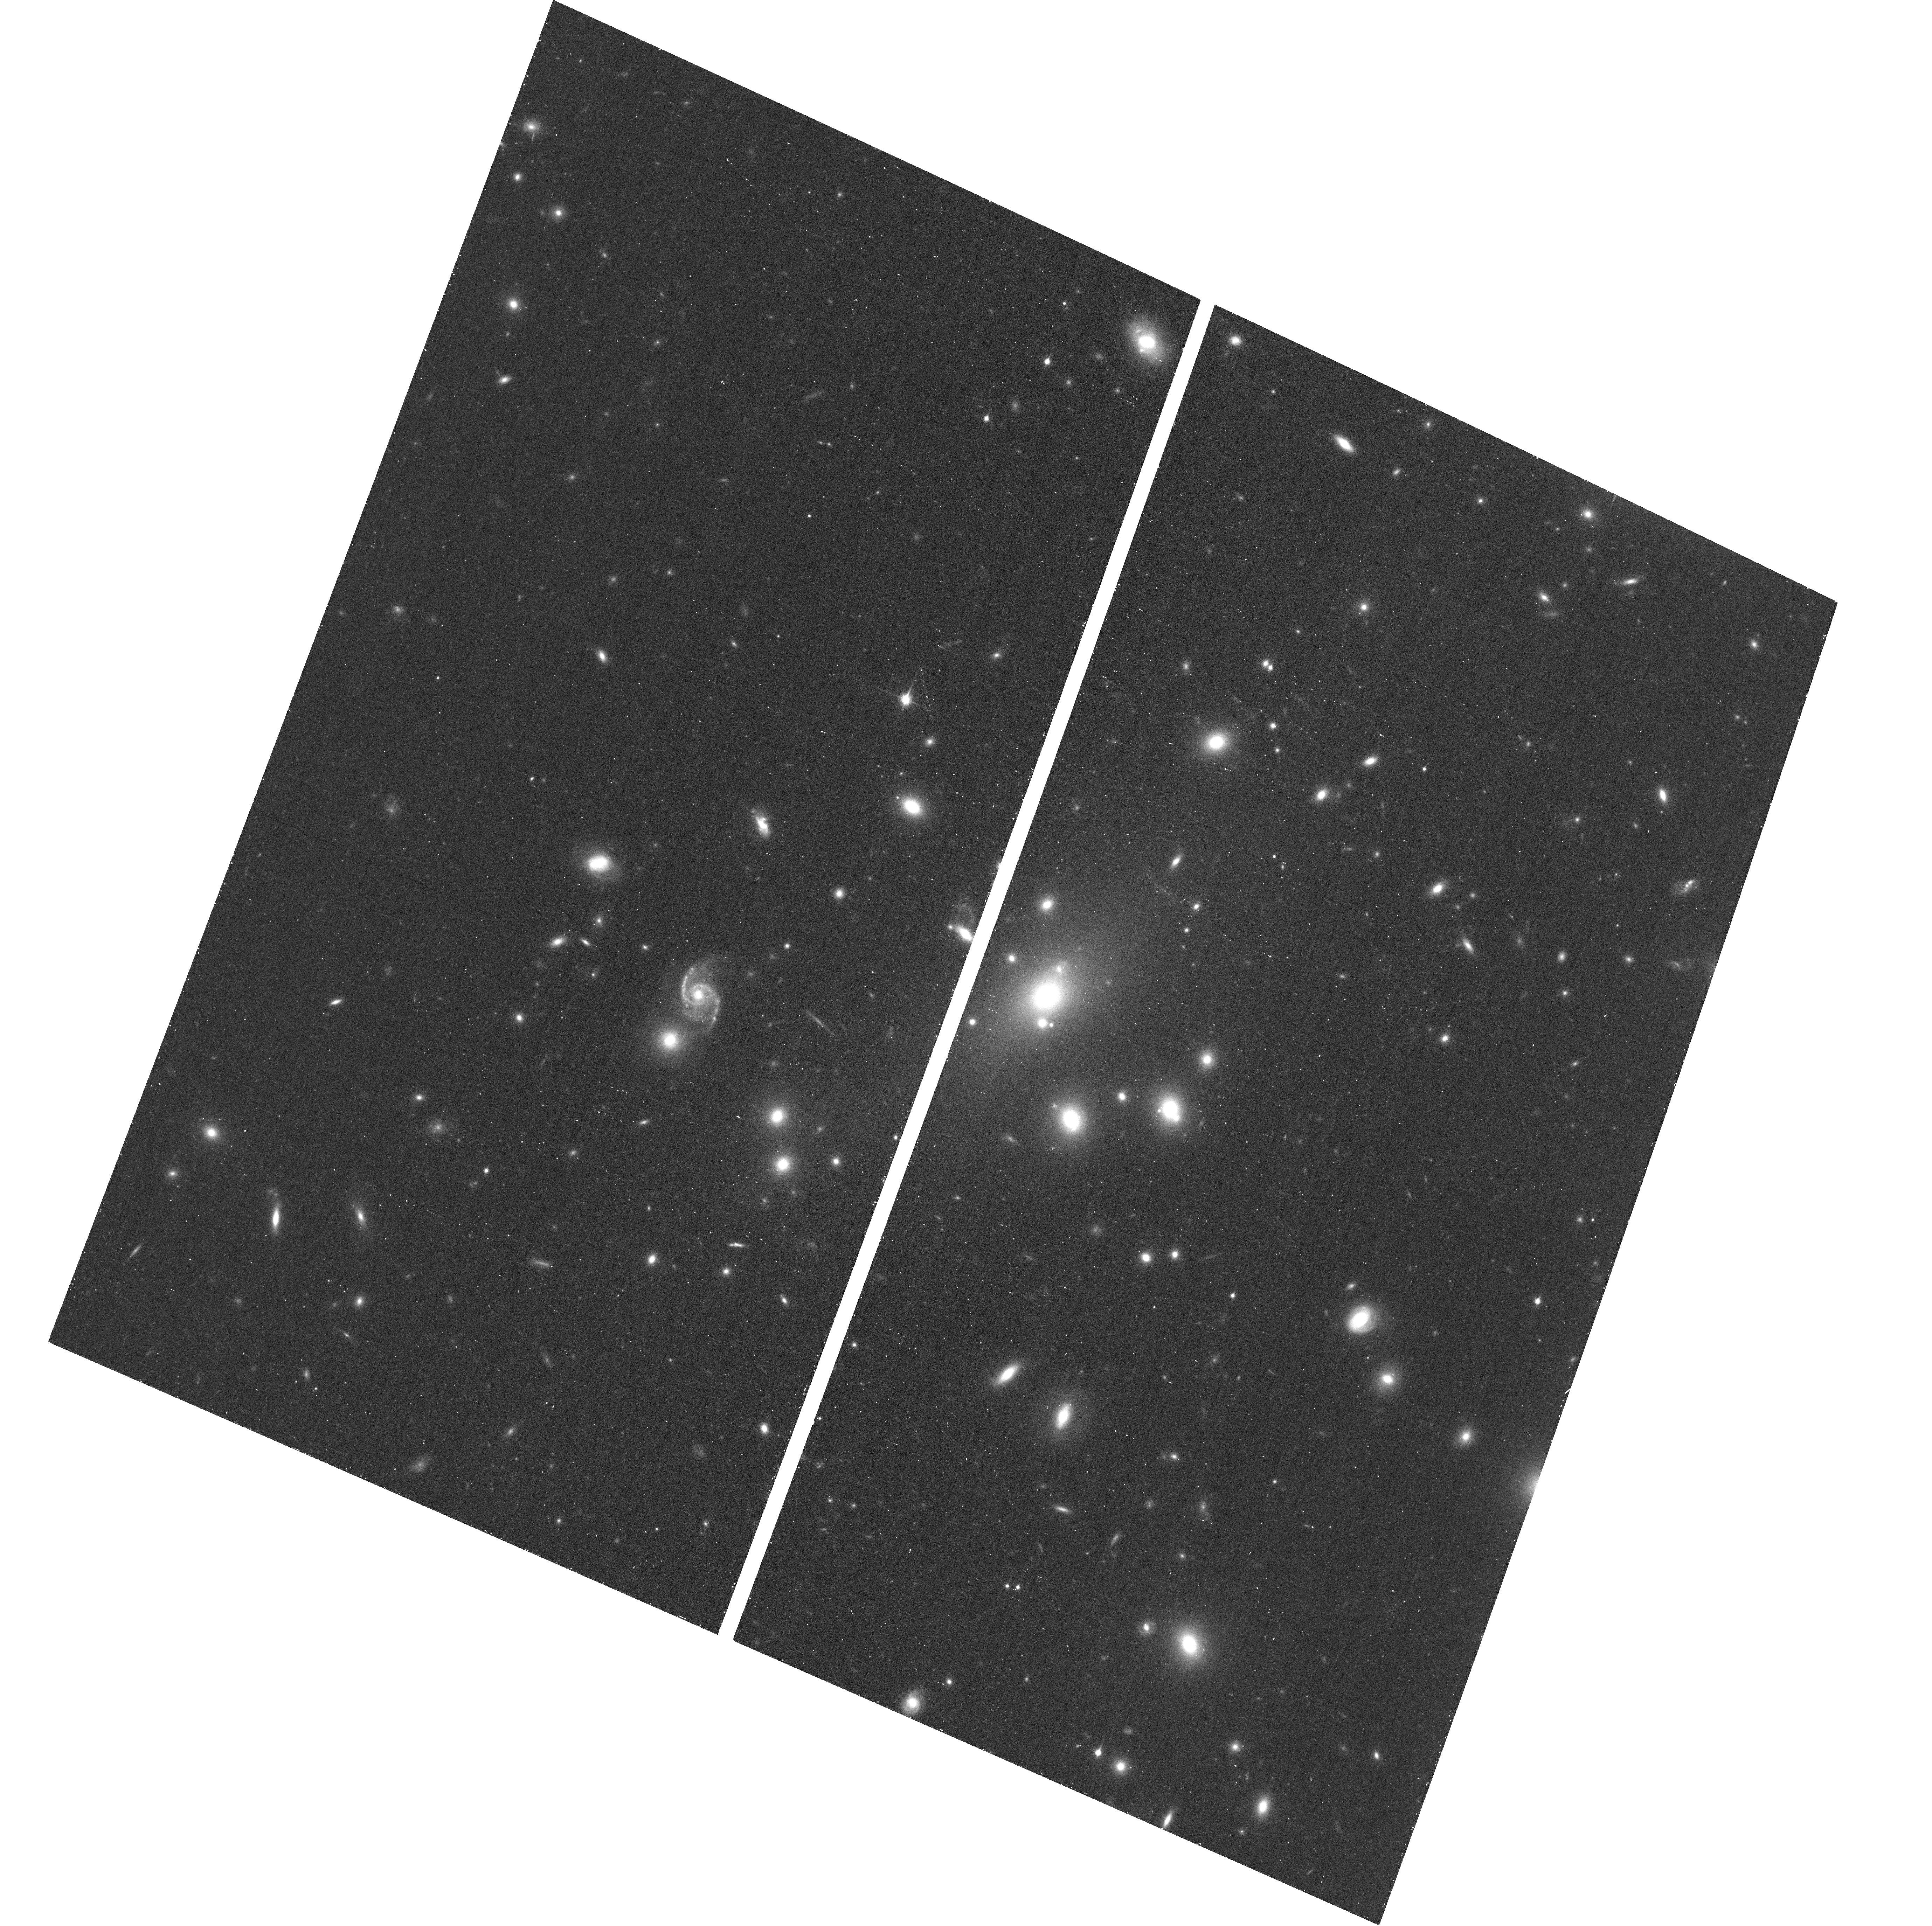
Target: ABELL209
Instrument: ACS/WFC
Filter: F850LP
Exposure: 17 min
Observation ID: hst_12451_a0_acs_wfc_f850lp_jbtaa0

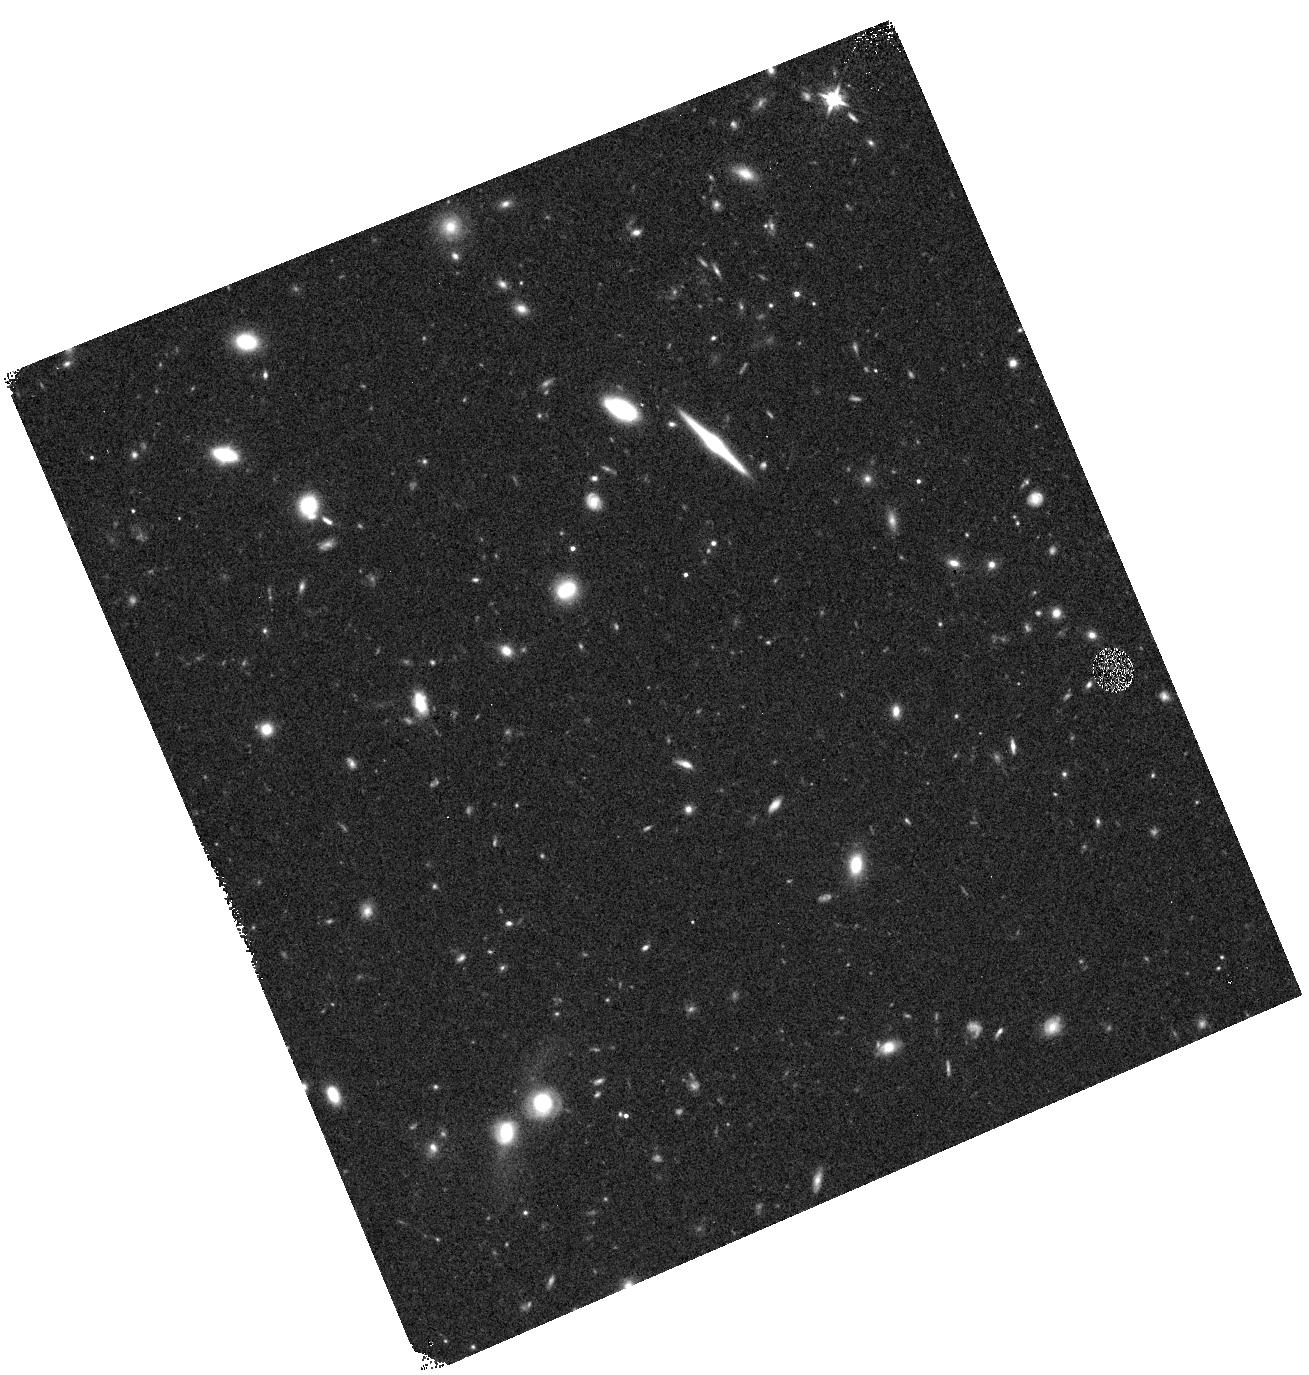
Target: ABELL209-WFC3PAR1
Instrument: WFC3/IR
Filter: F125W
Exposure: 12 min
Observation ID: hst_12451_a1_wfc3_ir_f125w_ibtaa1

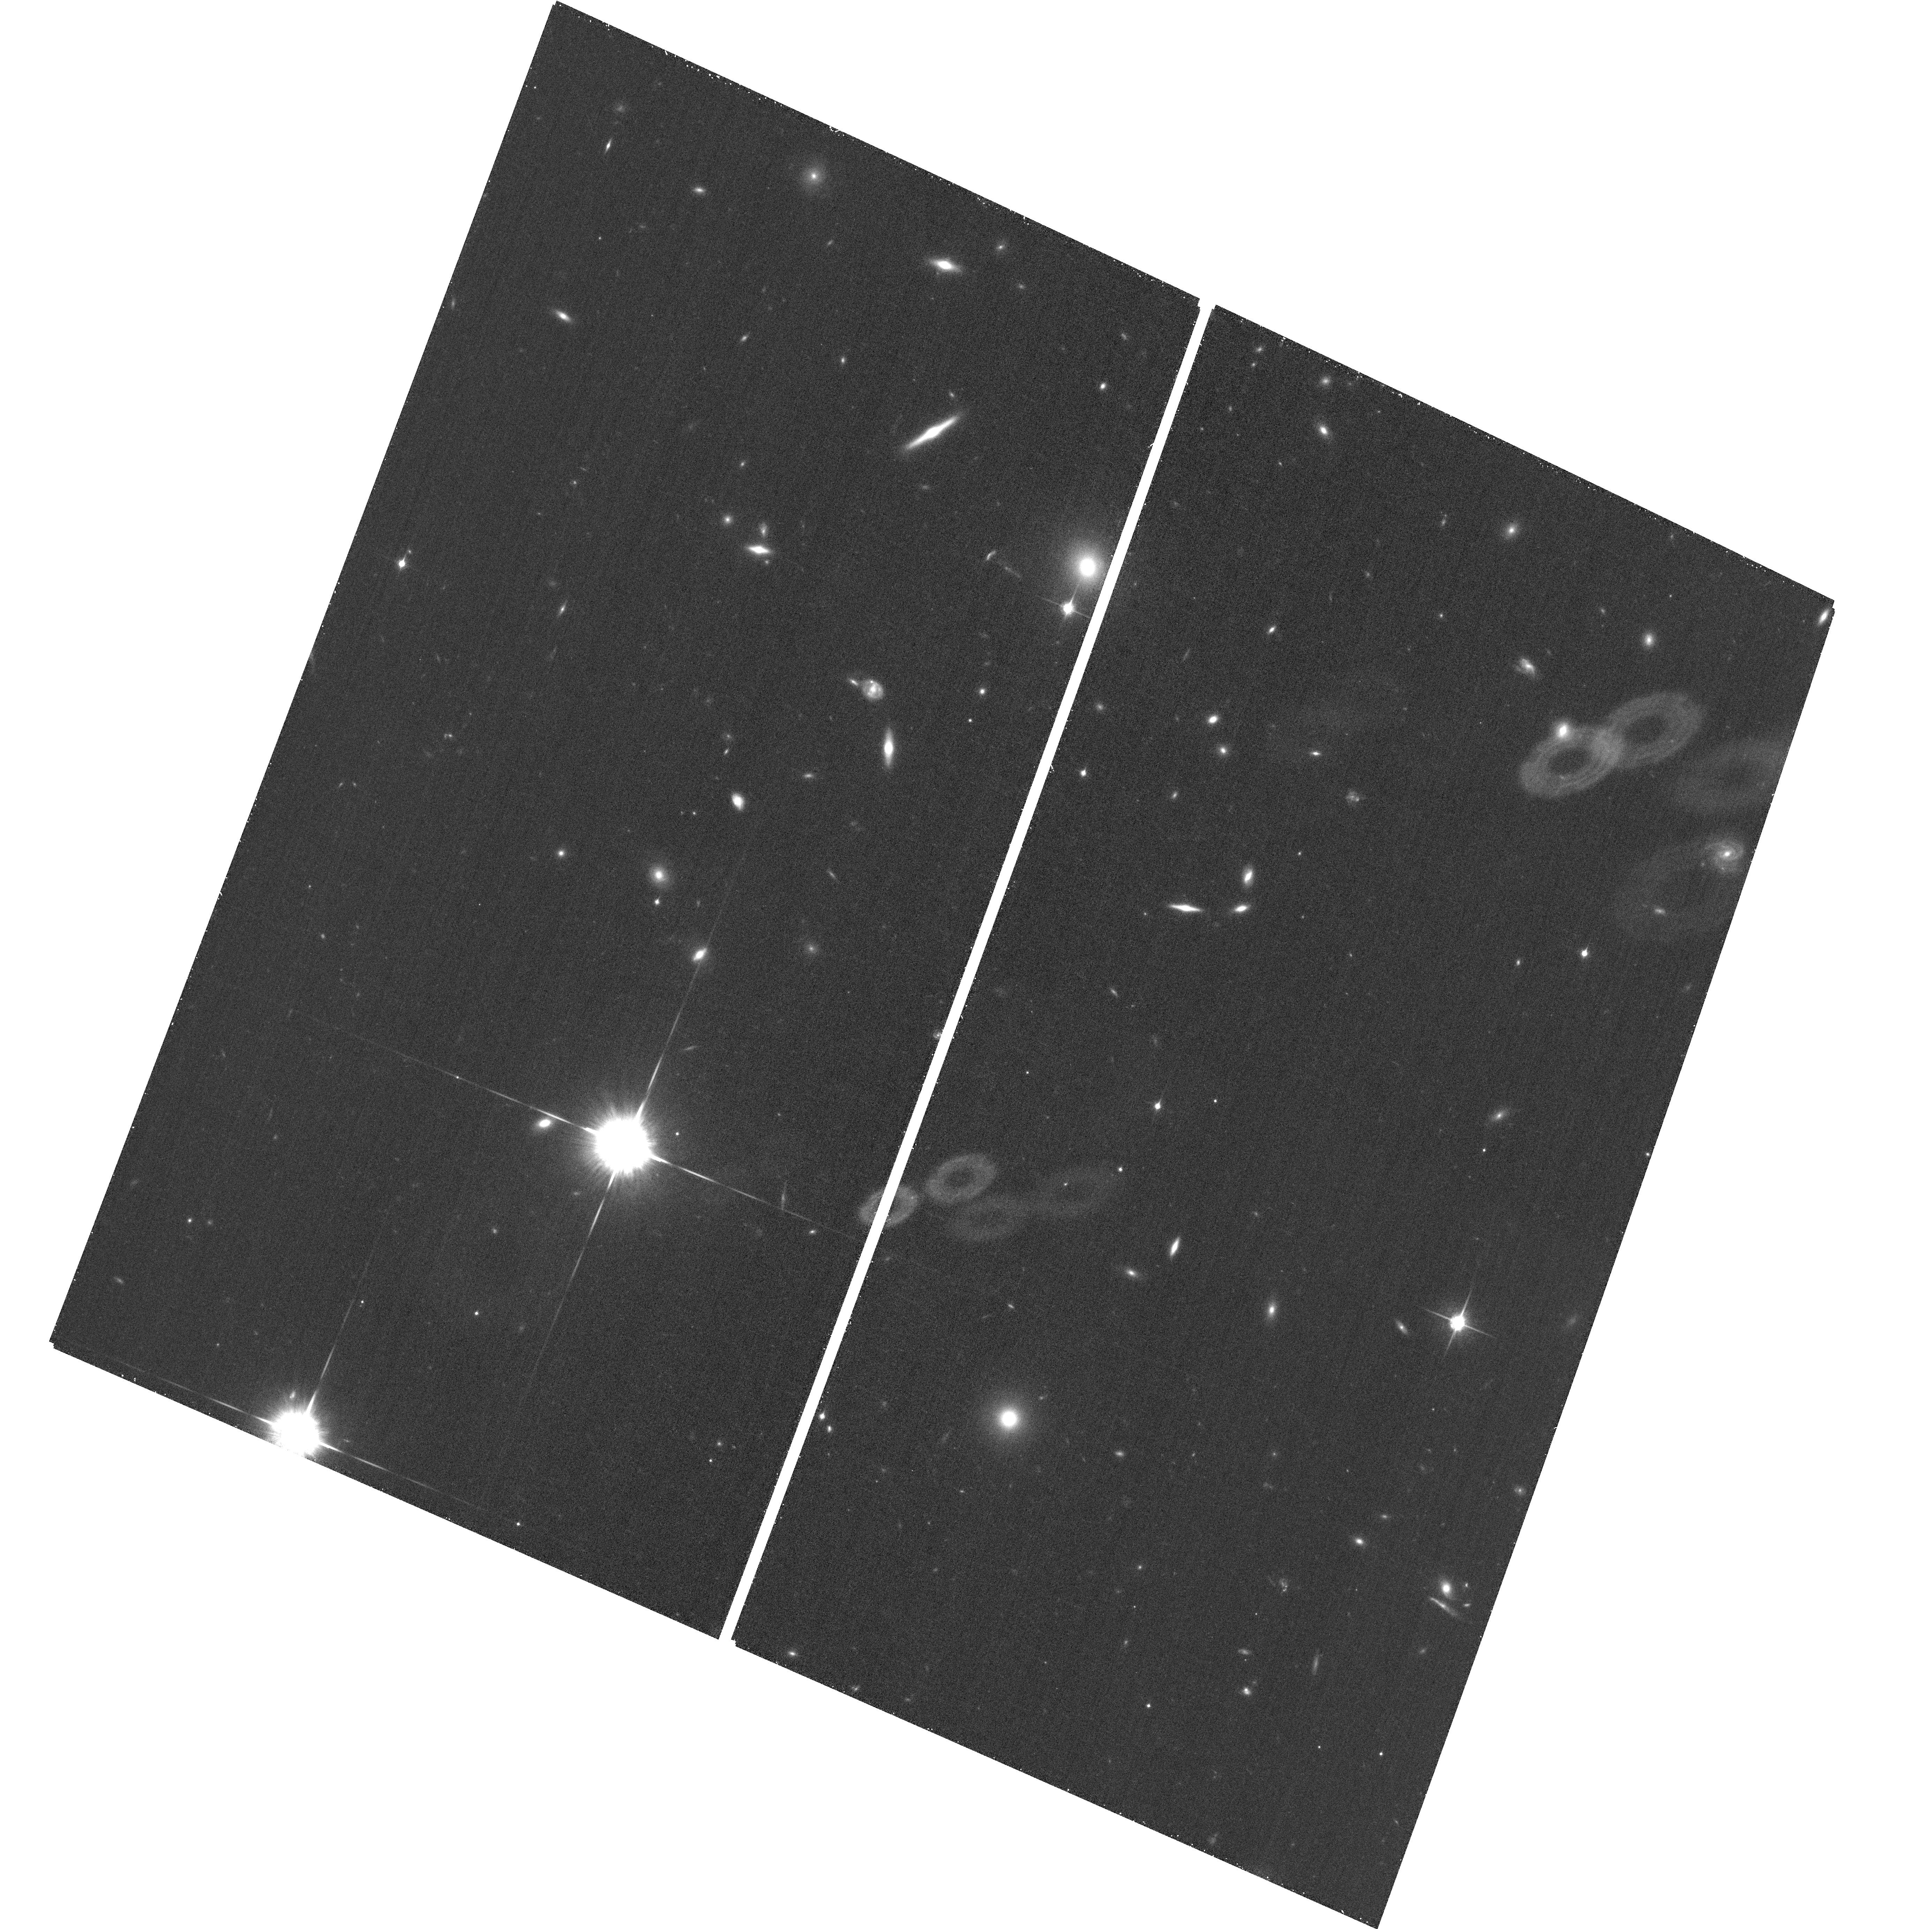
Target: ABELL209-ACSPAR1
Instrument: ACS/WFC
Filter: F850LP
Exposure: 26 min
Observation ID: hst_12451_a9_acs_wfc_f850lp_jbtaa9

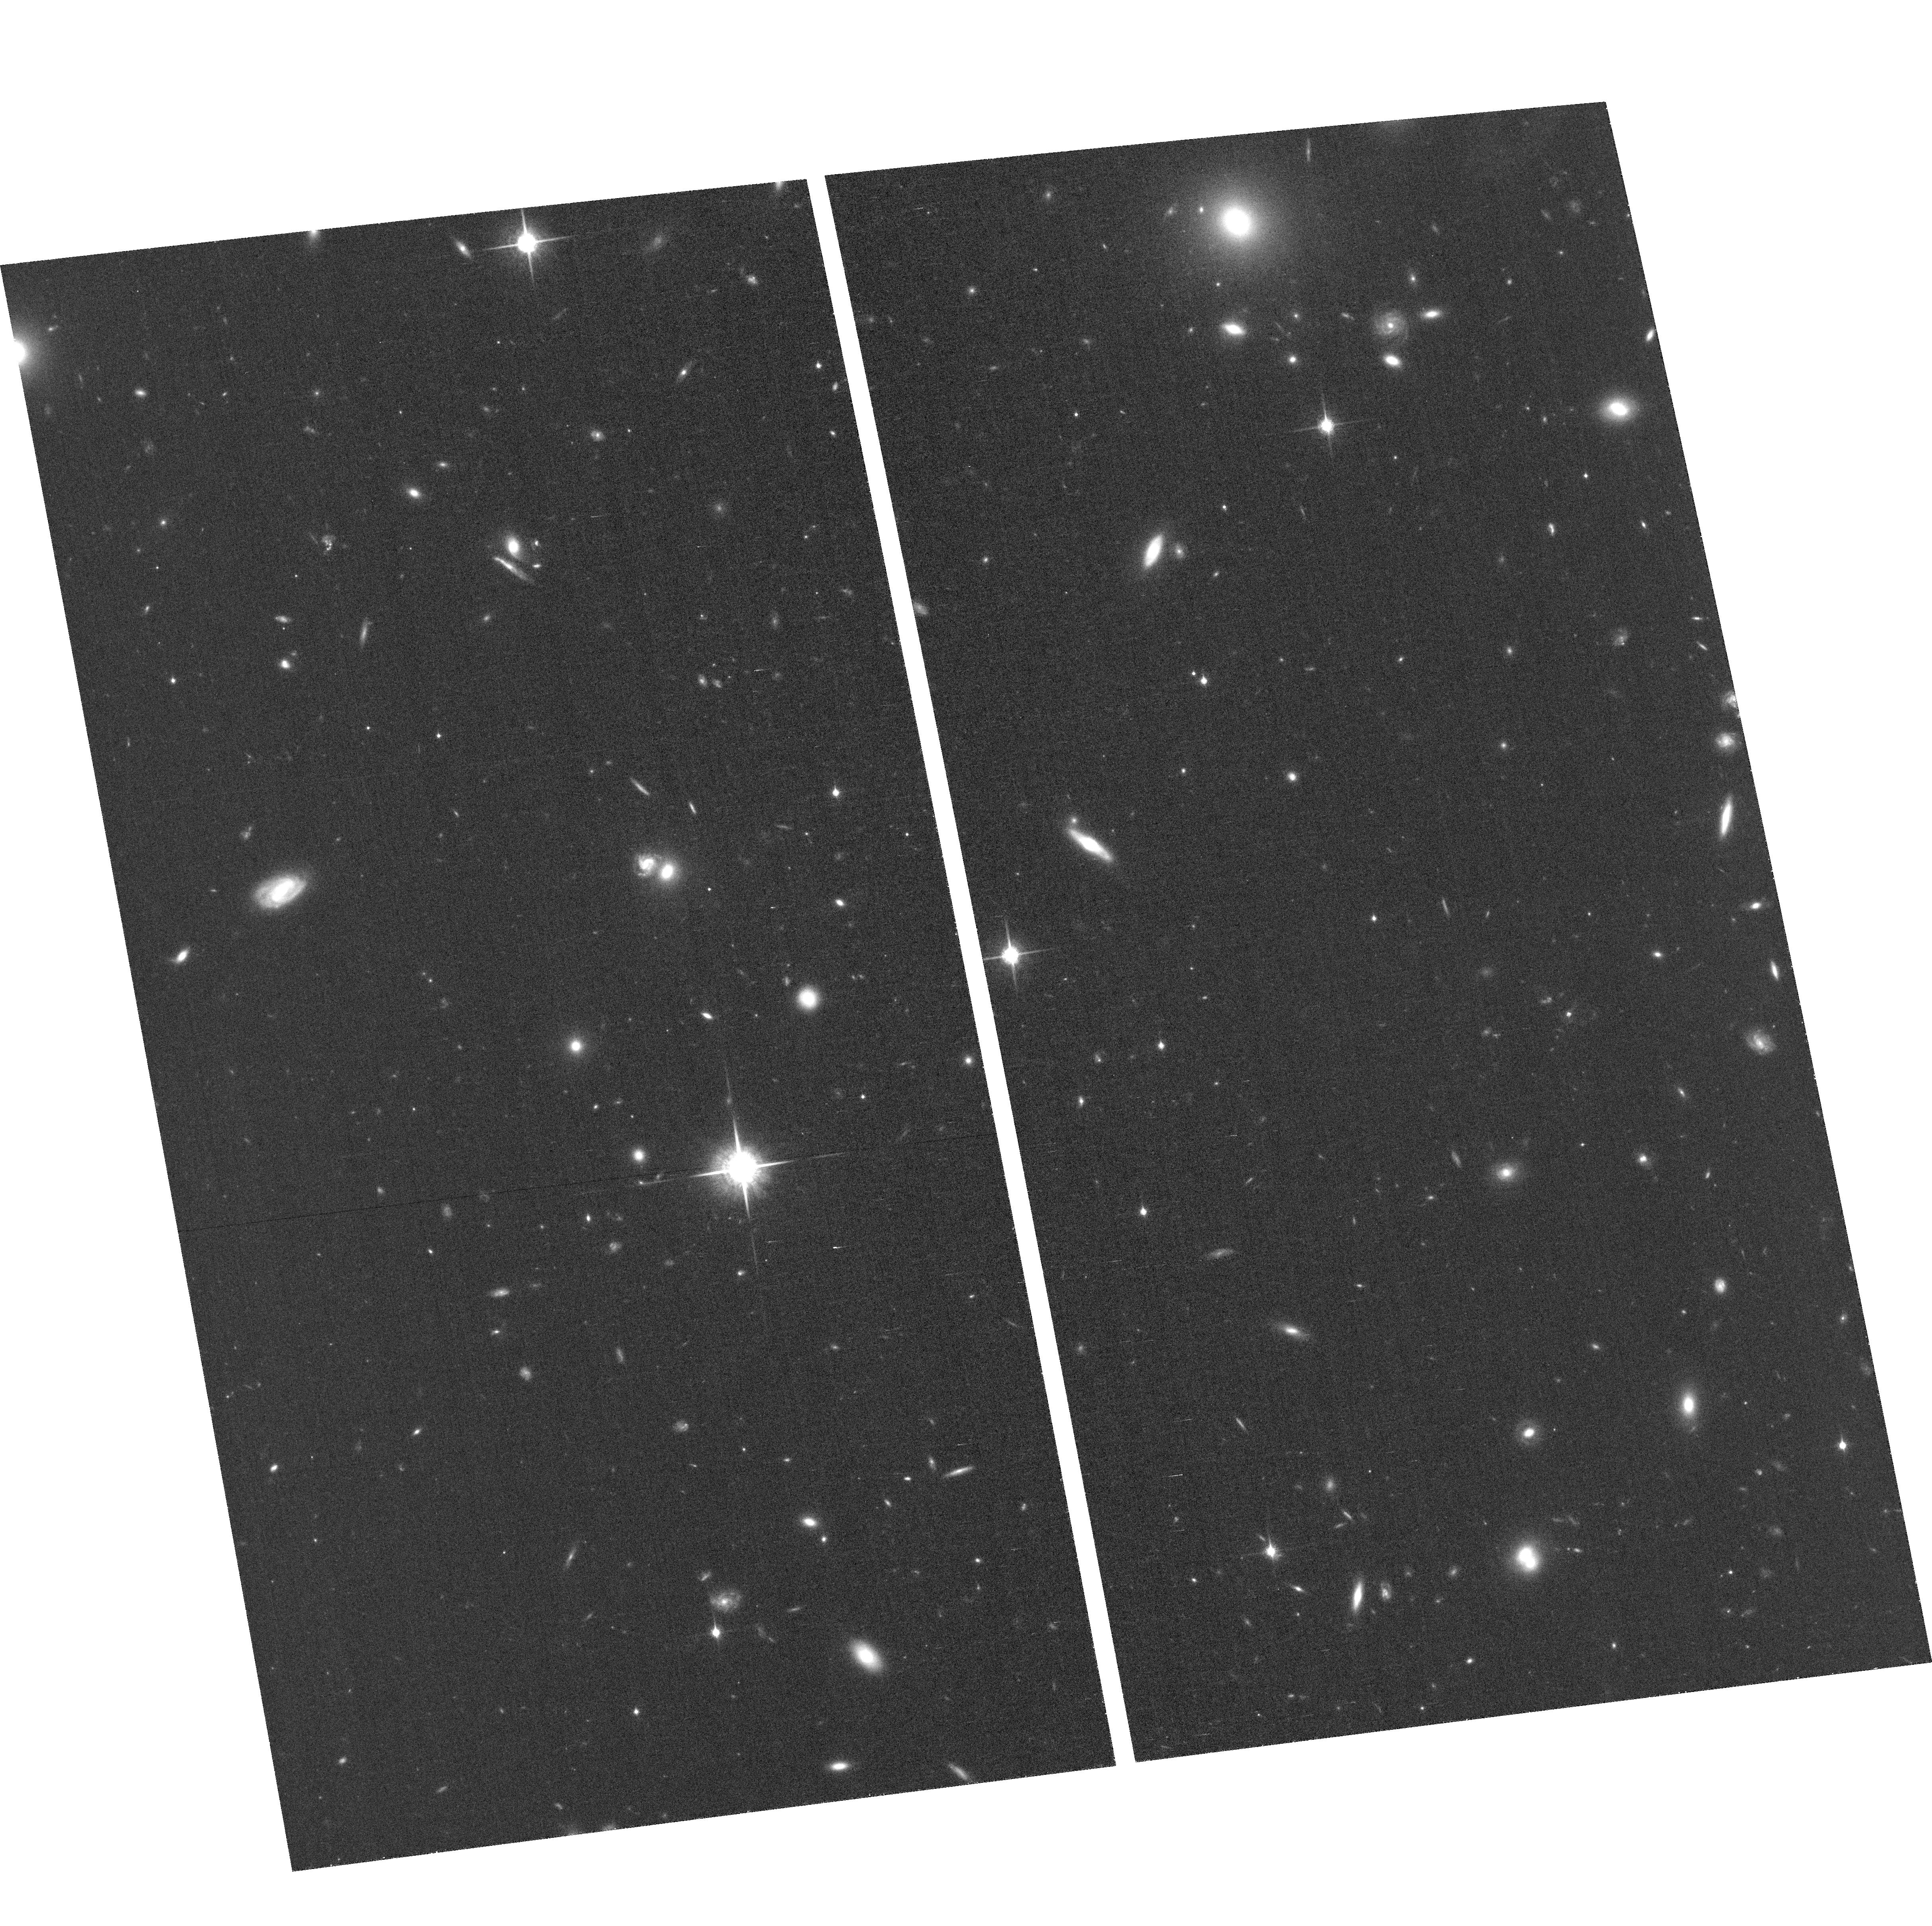
Target: ABELL209-ACSPAR2
Instrument: ACS/WFC
Filter: F850LP
Exposure: 1 h
Observation ID: hst_12451_b3_acs_wfc_f850lp_jbtab3

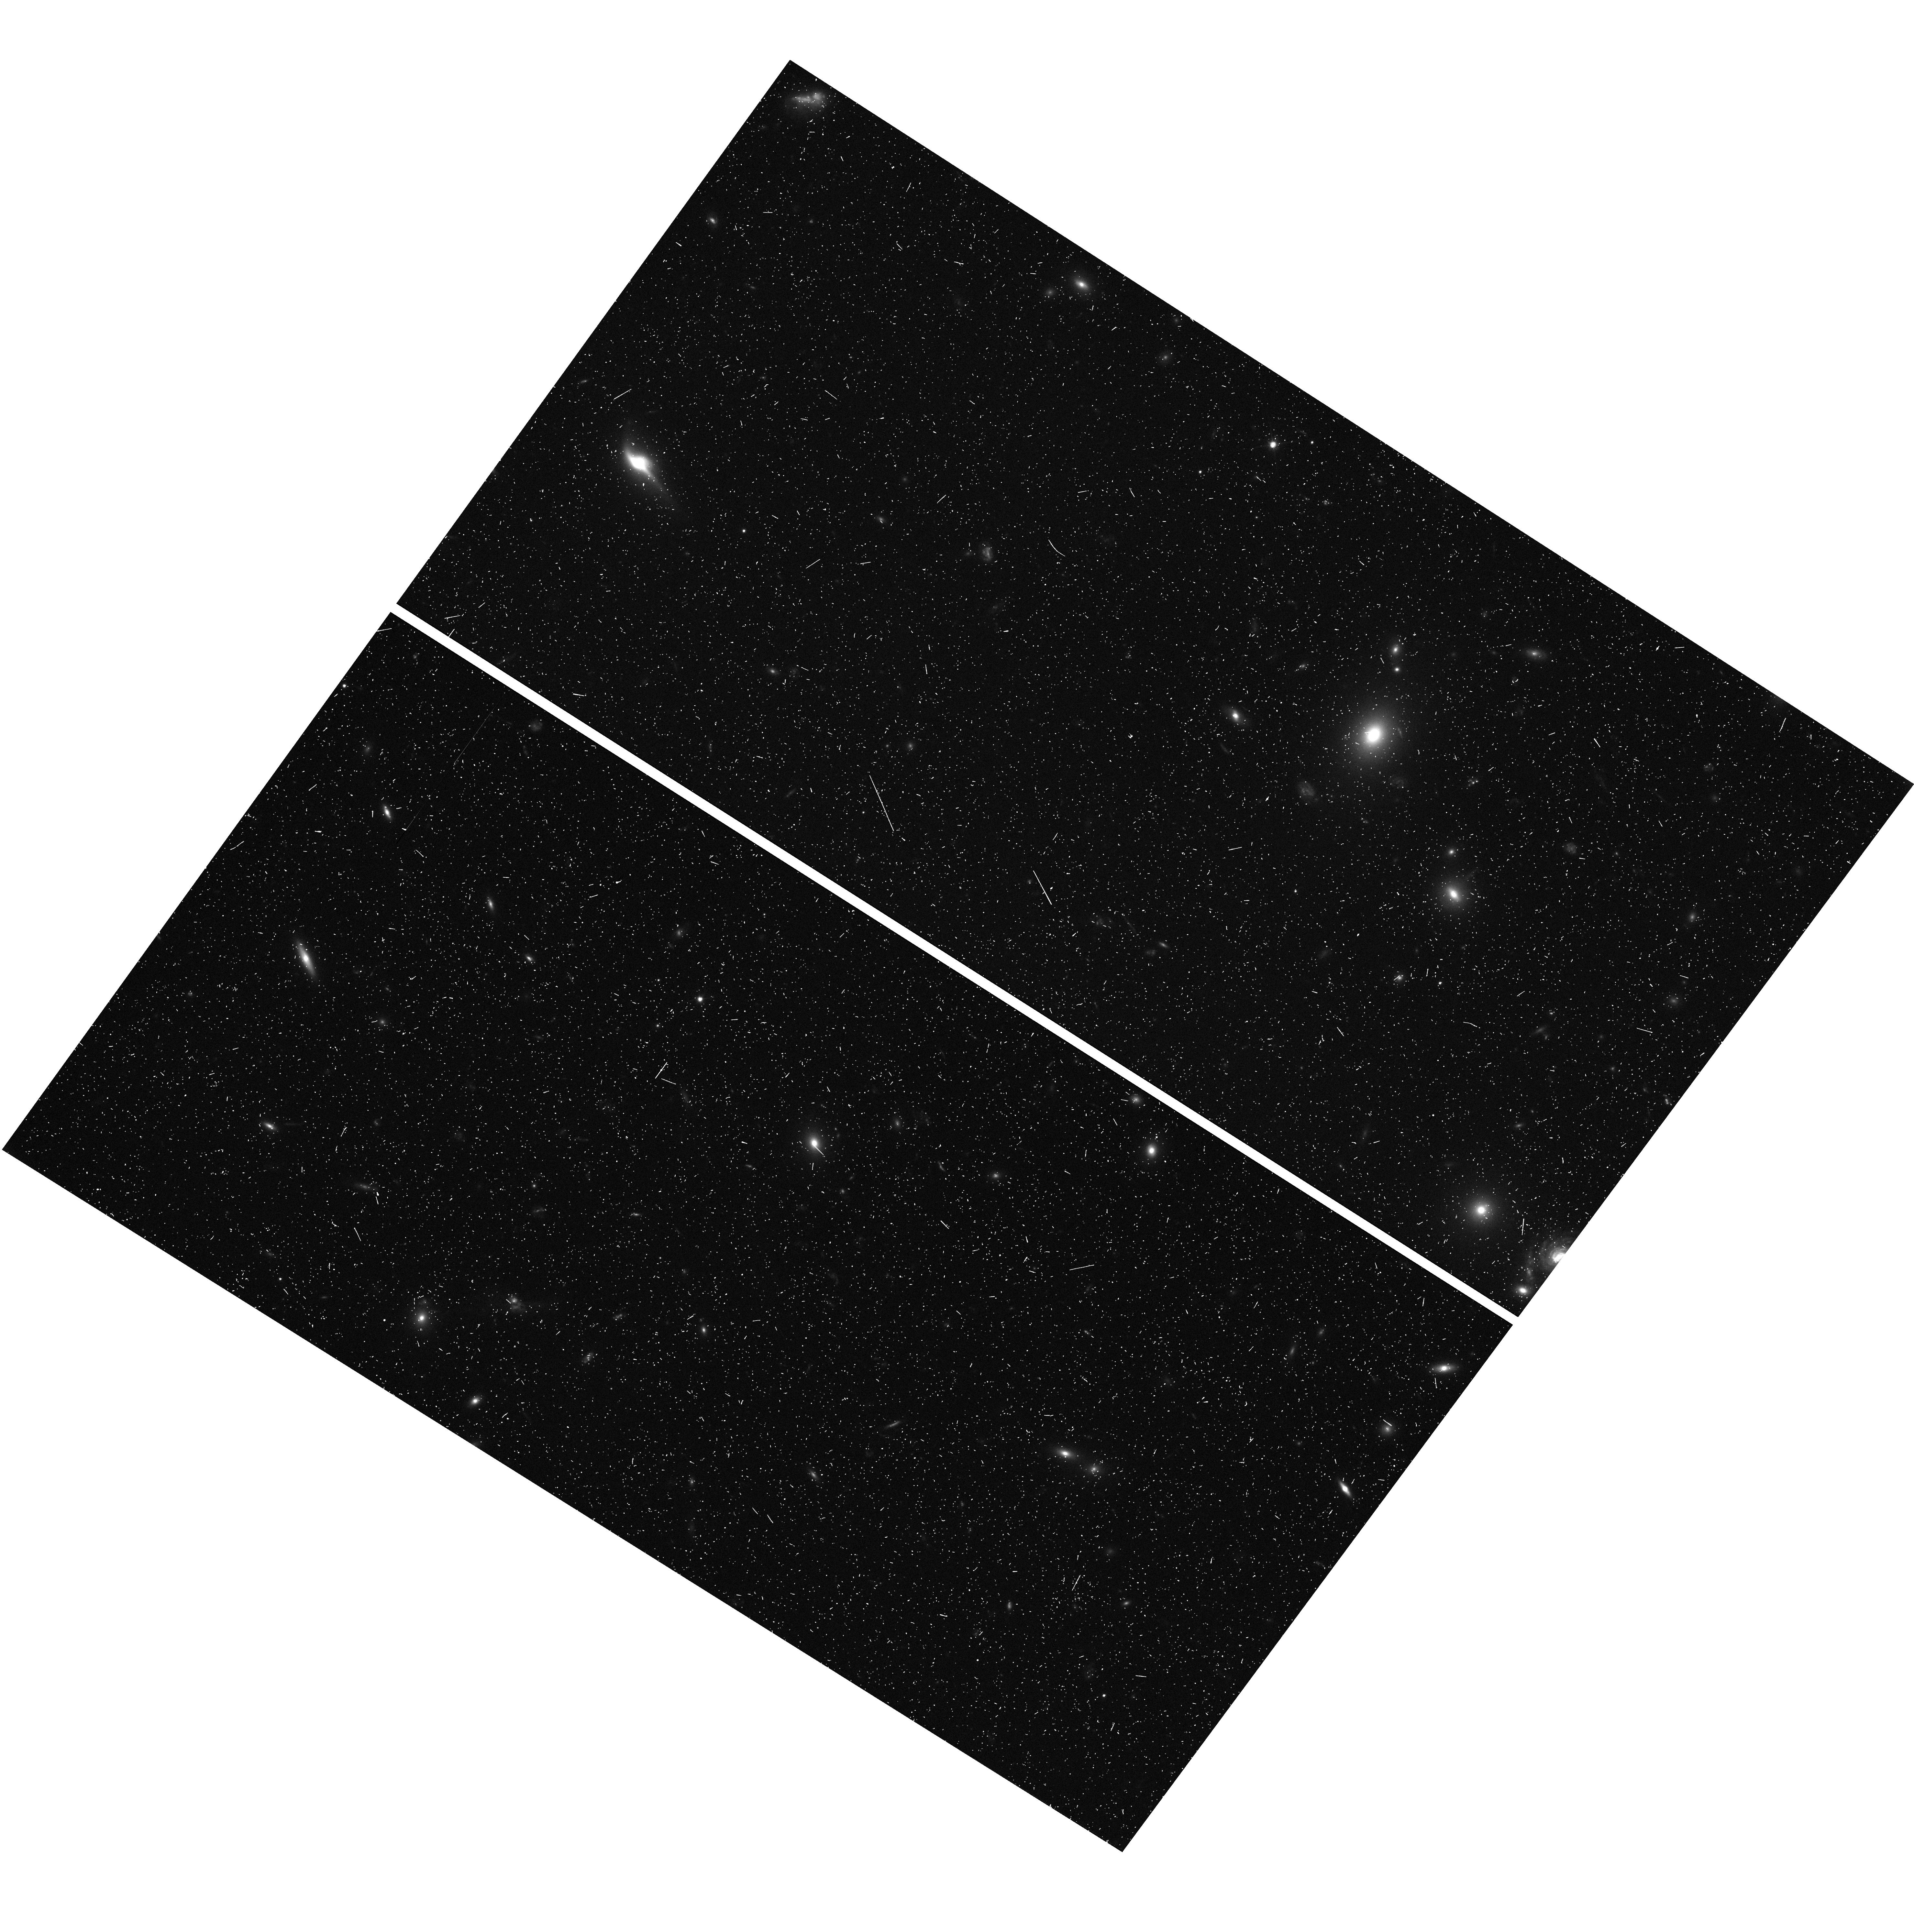
Target: ABELL209-WFC3PAR2
Instrument: WFC3/UVIS
Filter: F350LP
Exposure: 11 min
Observation ID: hst_12451_b5_wfc3_uvis_f350lp_ibtab5

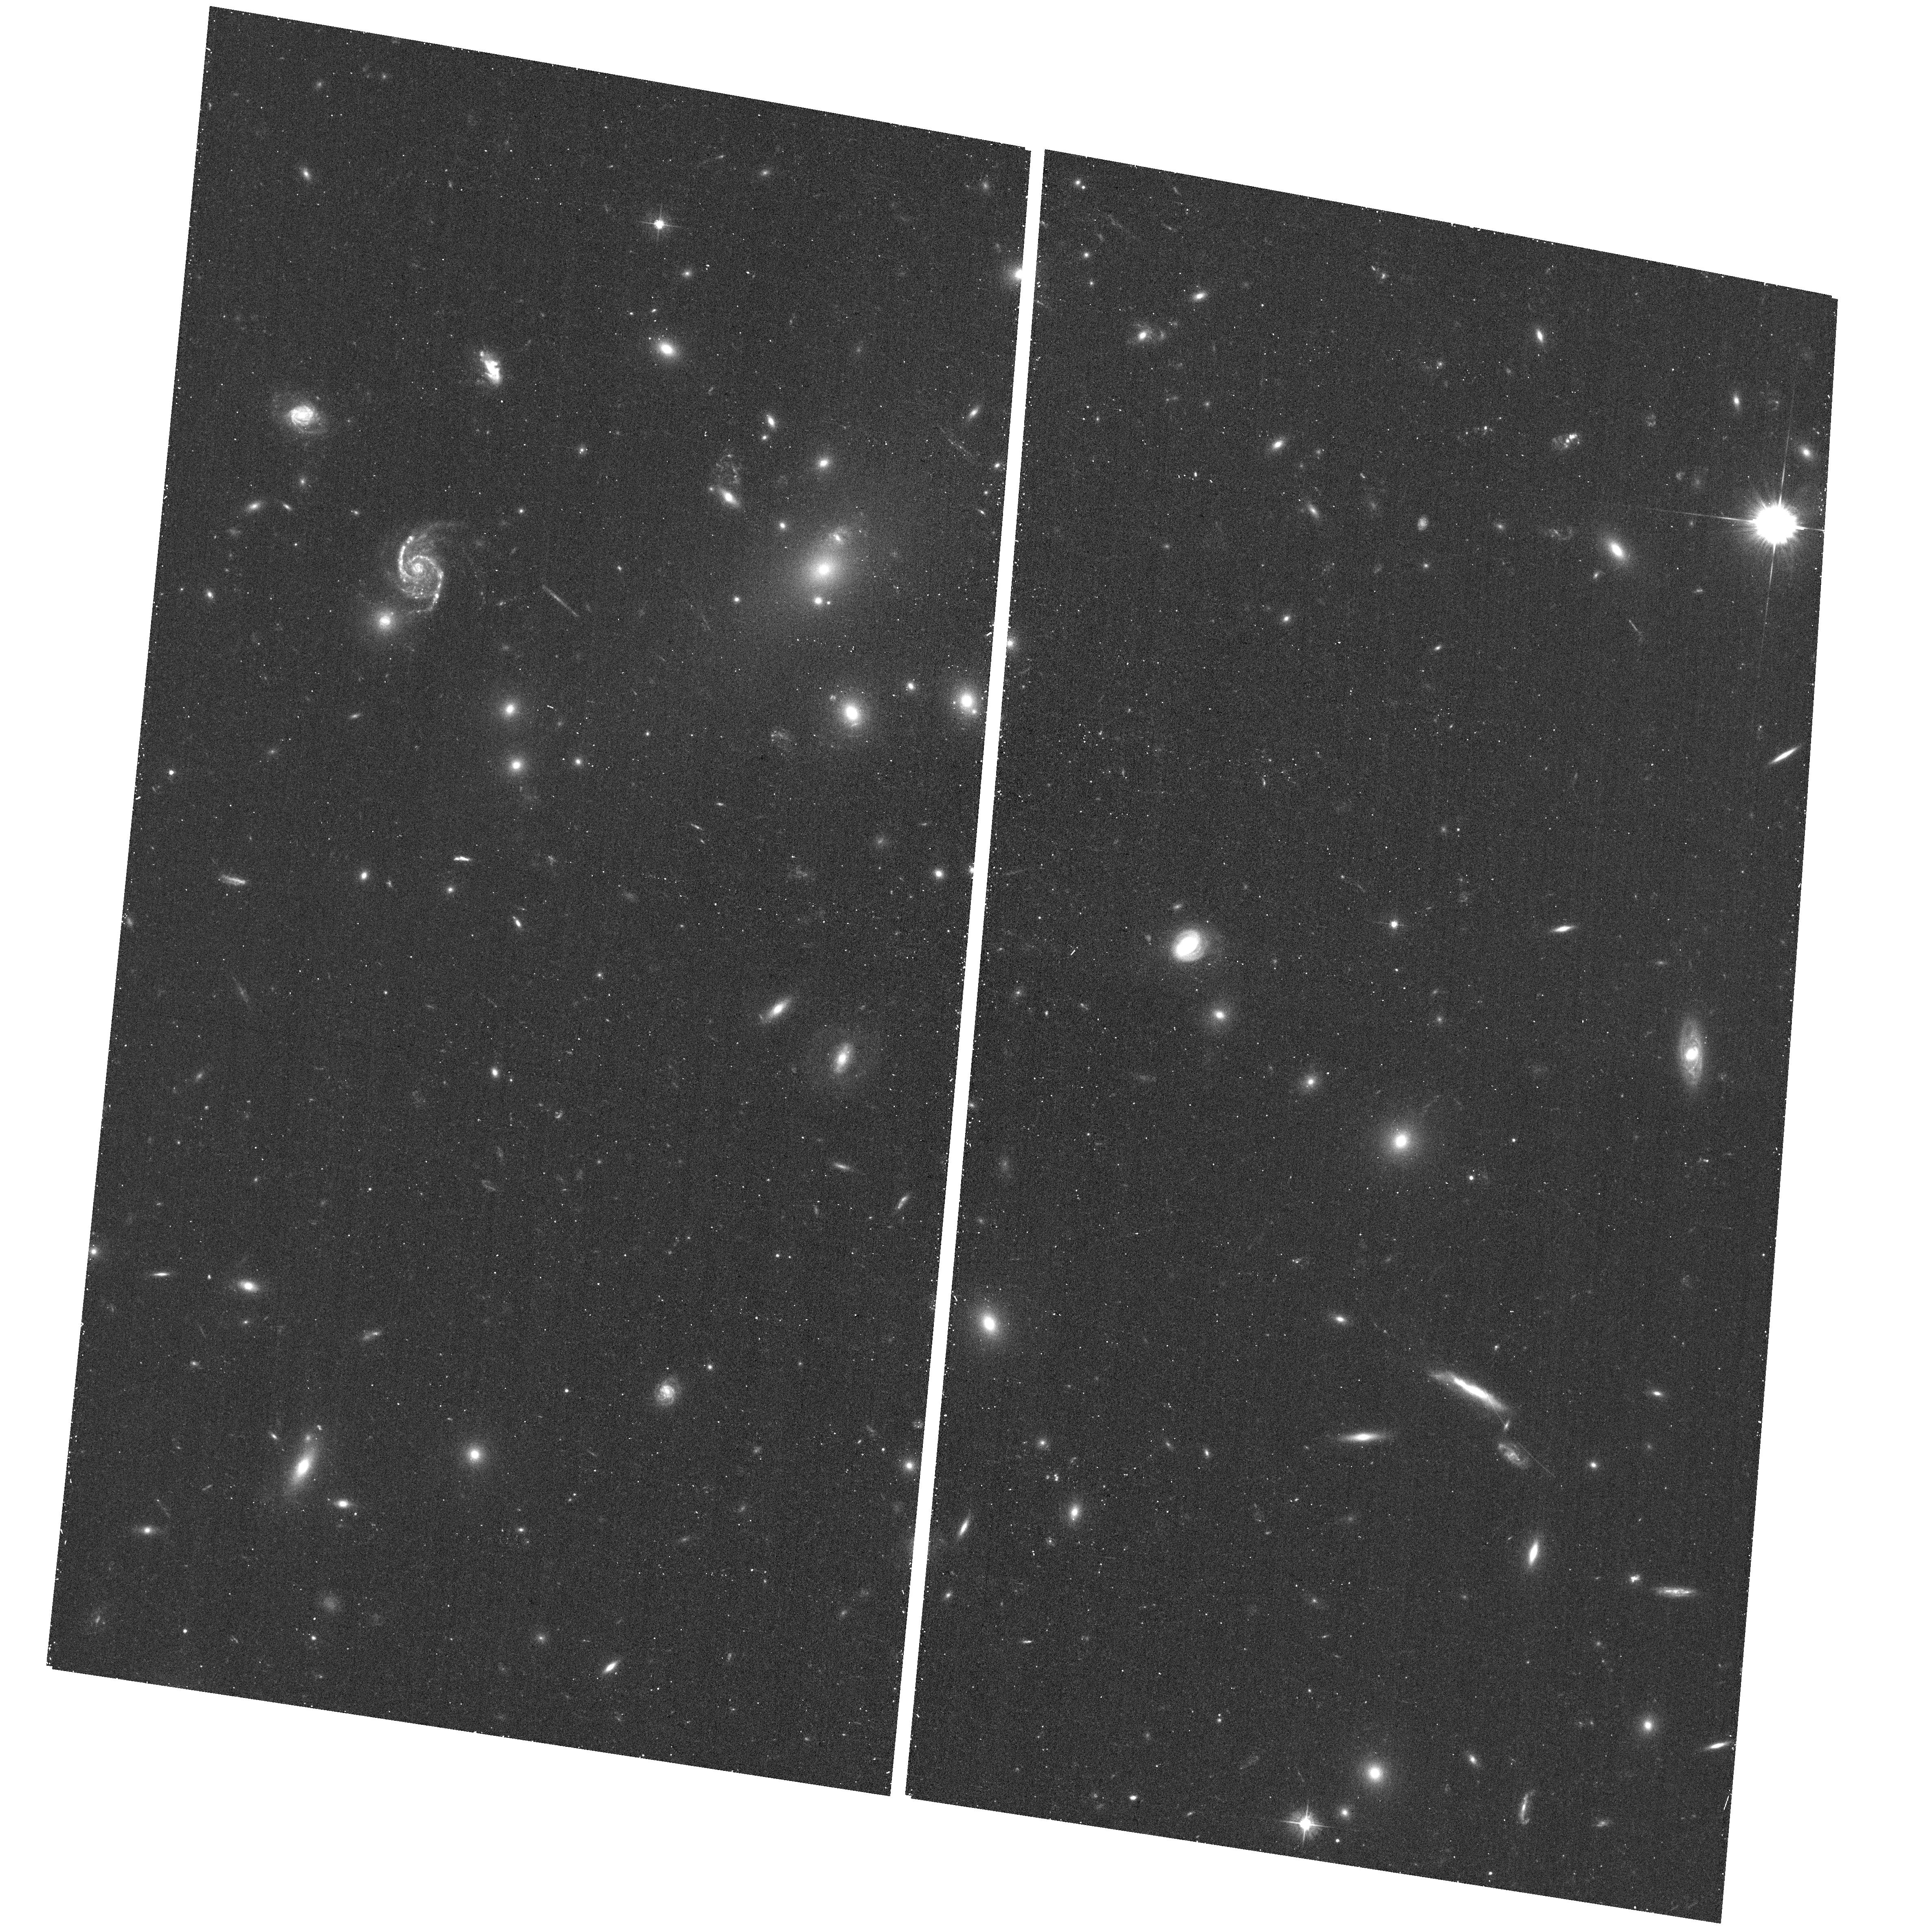
Target: ABELL209-ARMSTRONG
Instrument: ACS/WFC
Filter: F475W
Exposure: 17 min
Observation ID: hst_12451_b7_acs_wfc_f475w_jbtab7

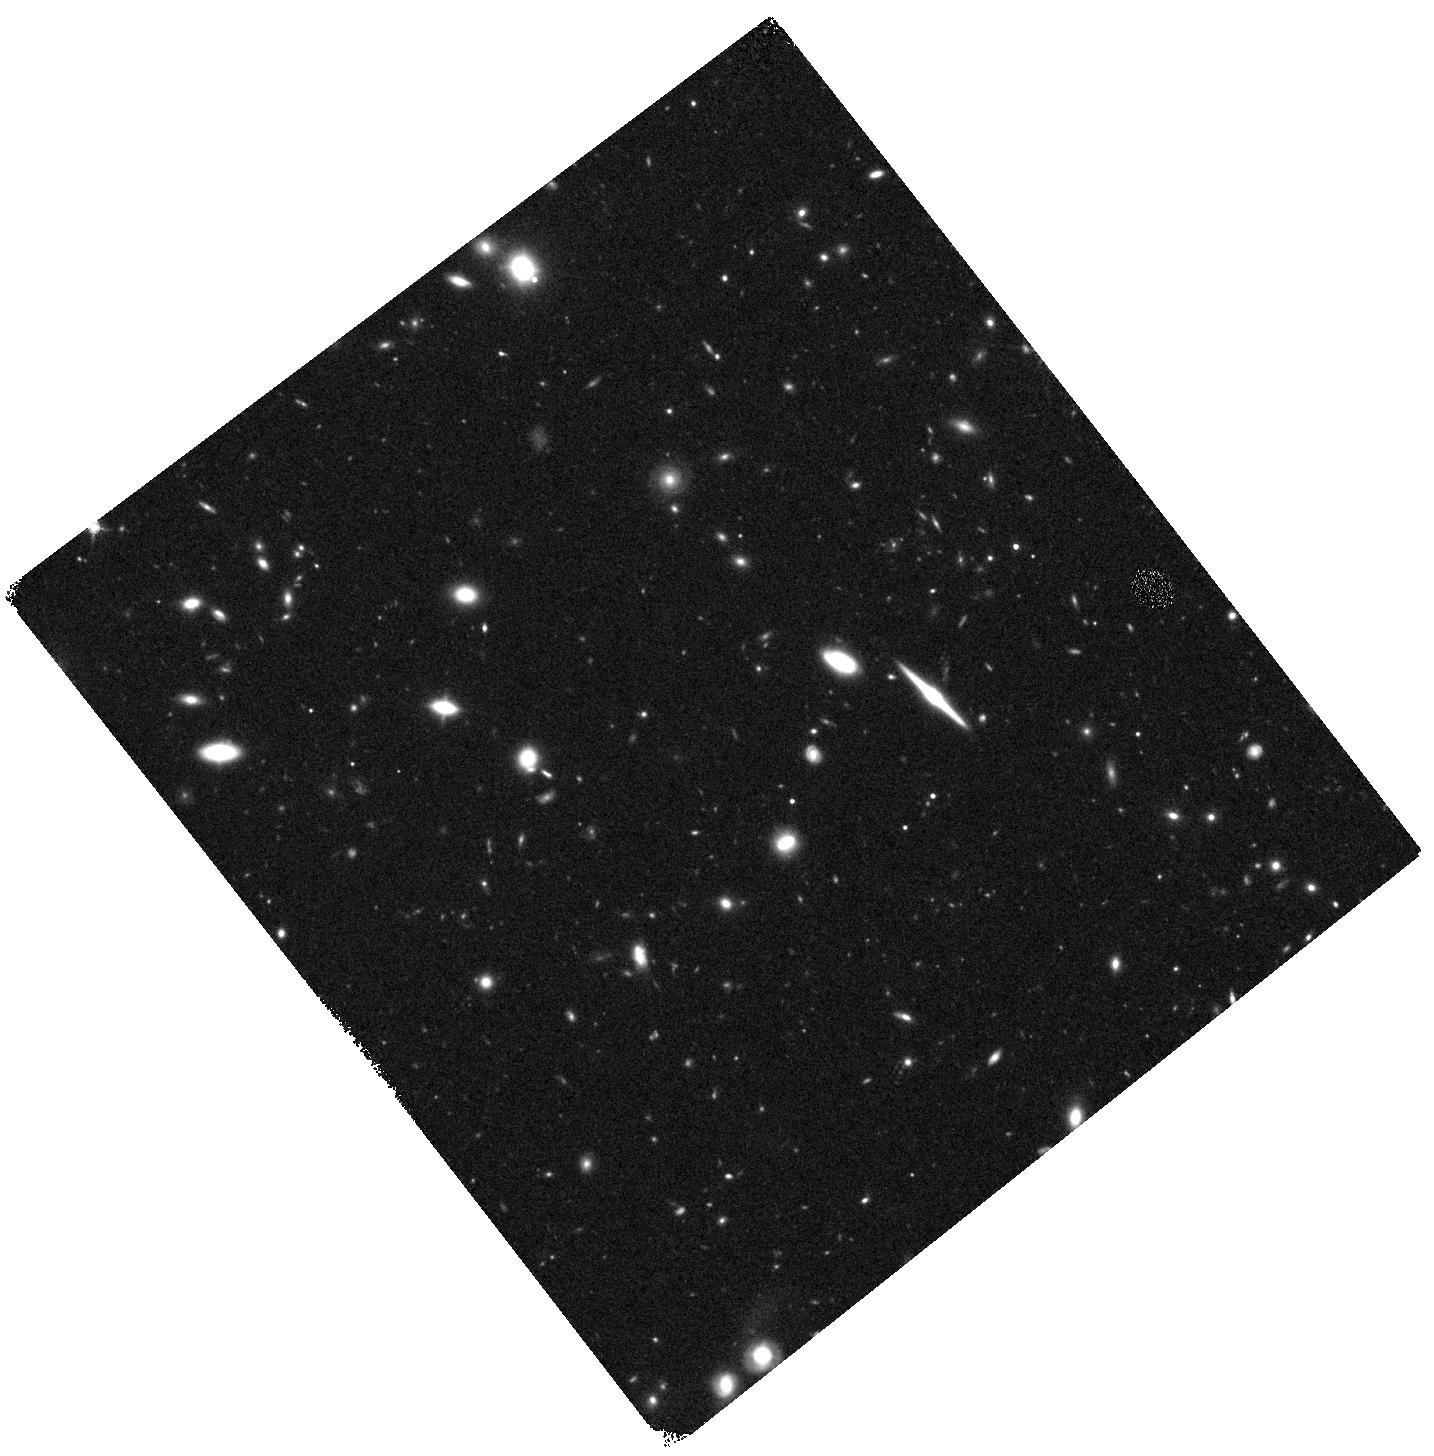
Target: field at RA 22.884°, Dec -13.562°
Instrument: WFC3/IR
Filter: F160W
Exposure: 20 min
Observation ID: hst_12451_b7_wfc3_ir_f160w_ibtab7

Through a Lens, Darkly - New Constraints on the Fundamental Components of the Cosmos (PI: Postman, Marc)

As the most massive objects in the universe, galaxy clusters represent important signposts in our story of structure evolution, and are the ultimate telescopic lenses, placing gravitationally lensed galaxies from the earliest epochs in comfortable reach for careful study. We take full advantage of the refurbished ACS and WFC3 cameras to deliver deep 14-filter images of 25 carefully chosen clusters. These will enable us to address timely and substantive questions about dark matter, dark energy, and galaxy evolution well beyond z=7. These X-ray clusters are chosen to be free of lensing bias and to span a wide range of redshift and mass. By combining strong and weak lensing, we will obtain the definitive mass profile of relaxed clusters to confront the distinctive prediction of the standard LambdaCDM model. Detailed maps of internal structure will be enabled by ~1, 000 new multiply-imaged lensed sources to AB=26, all with precise (2% x (1+z)) photometric redshift measurements, thanks to WFC3's UV and IR coverage. A supernovae search in parallel (with low magnification uncertainties) will extend the Hubble diagram of SN1a to z>1.5, testing the constancy of dark energy with time and probing progenitor evolution. Our homogeneous panchromatic deep imaging of this cluster sample will constitute a vast legacy archive for studies of the formation and evolution of structure.